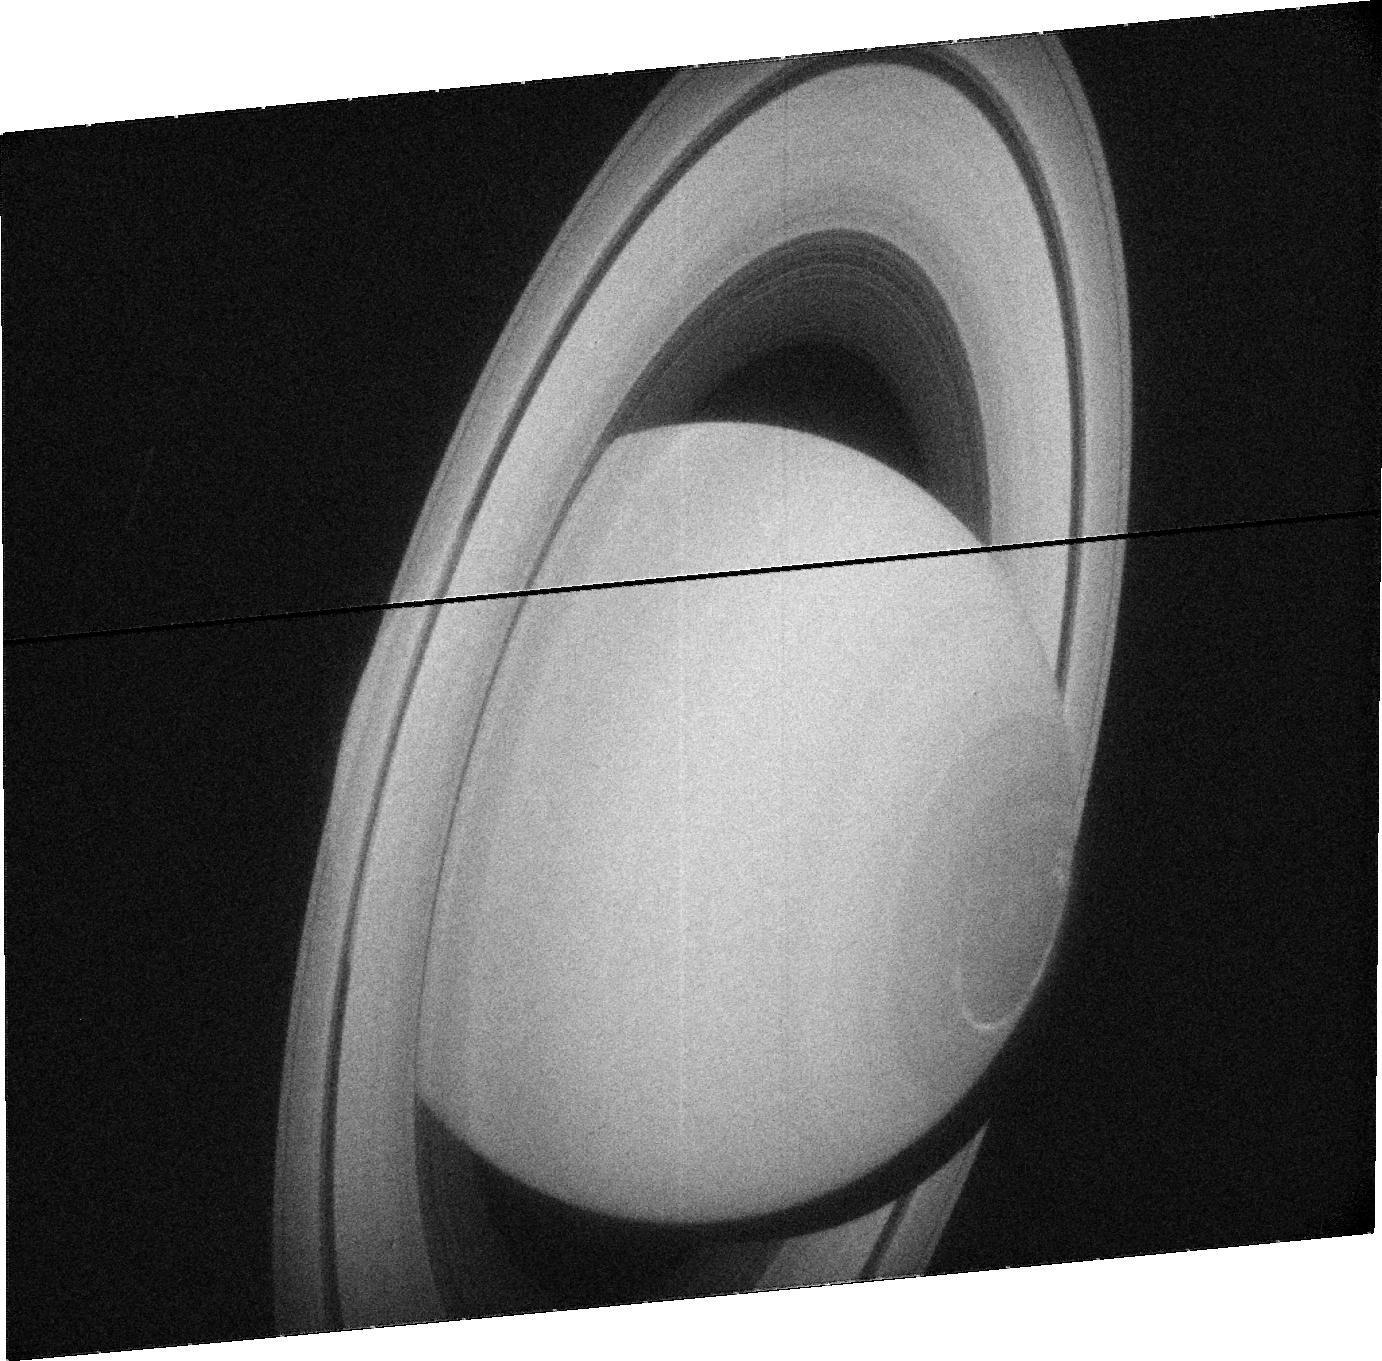
Target: SATURN. Instrument: ACS/SBC. Filter: F115LP. Exposure: 15 min. Observation ID: j91y010e0

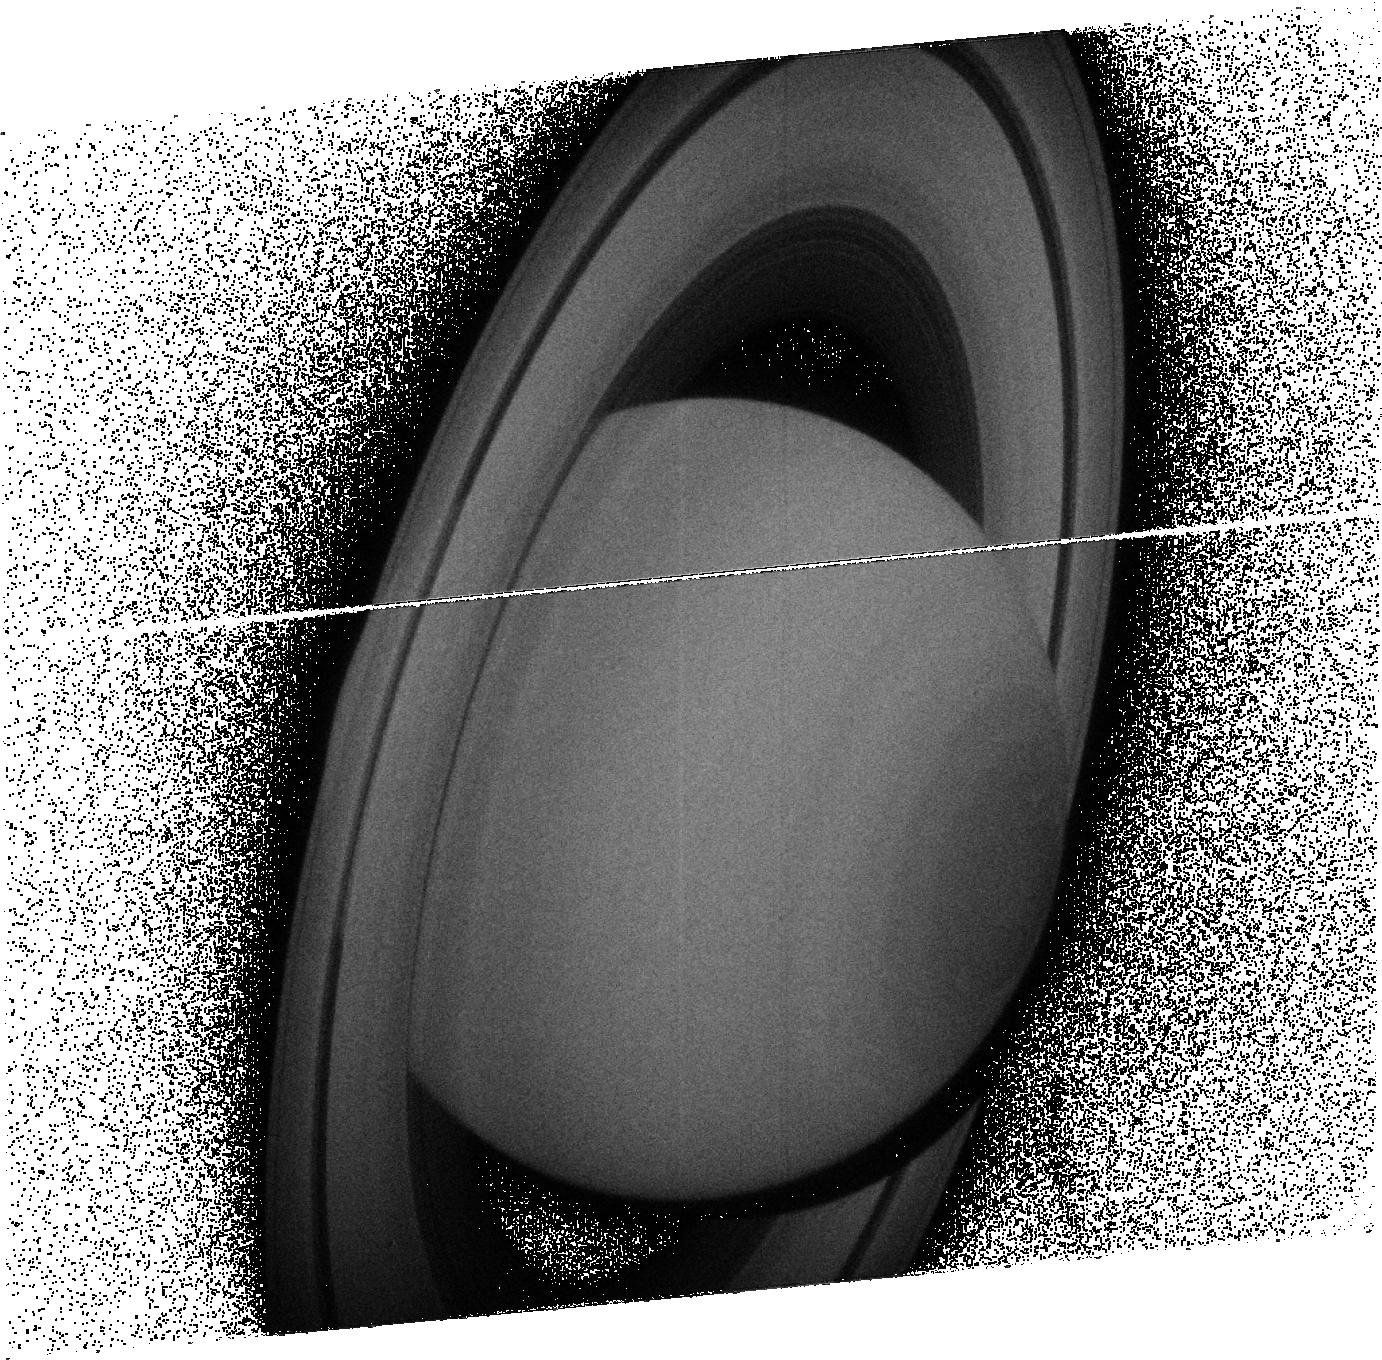
Target: SATURN. Instrument: ACS/SBC. Filter: F140LP. Exposure: 14 min. Observation ID: j91y01090

Saturns Auroral Energy Deposition Coordinated with Cassini UVIS (PI: Clarke, John T.)

An in-depth study of Saturn's magnetosphere and auroral processes has begun in Jan. 2004 with coordinated HST STIS images of Saturn's aurora while the approaching Cassini measures the solar wind. This program is expected to establish the degree of solar wind control of Saturn's aurora. The beginning of the Cassini orbiter tour of the Saturn system in July 2004 will offer new opportunities for collaborative science. The energetics of Saturn's auroral processes can best be studied via low resolution UV spectra of the emissions and the auroral "color ratio". The geometry of the initial Cassini orbits provides the best observing geometry for UVIS measurements of auroral energetics when it is close to Saturn on the night side. At such times, it will be possible to have simultaneous observations of Saturn's southern / dayside aurora with HST STIS and the northern / nightside aurora with Cassini UVIS. Both the distributions of the auroral emissions and the energy of the precipitating particles can be measured simultaneously at conjugate points north and south. This proposal is to conduct one such simultaneous observation, which will demonstrate the potential for future cycles. We request 5 HST orbits to observe a large fraction of one complete Saturn rotation at the same time as Cassini UVIS. The rotational coverage has been shown to be of central importance in recent STIS images of Saturn's auroral activity, which is concentrated in an "active sector" connected with the strongest SKR radio emissions.